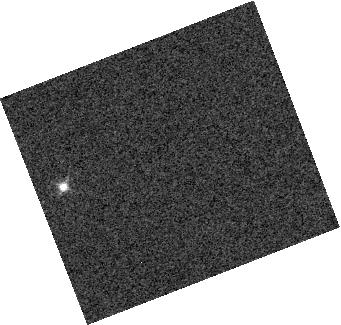
Target: 2MASS-J16241436+0029158
Instrument: WFC3/IR
Filter: F127M
Exposure: 1 min
Observation ID: hst_13280_02_wfc3_ir_f127m_ica702

Evolution of heterogeneous cloud structure through the T dwarf sequence (PI: Buenzli, Esther)

We propose to use time-resolved grism observations of three spectroscopically-variable T dwarfs to test theoretical models of cloud evolution in cool brown dwarfs. The overall spectral evolution of brown dwarfs is driven by two main factors: changes in temperatures and changes in the cloud structure. Models predict that the drastic change in spectral characteristics between L and T dwarfs stems primarily from cloud dispersal, either through hole growth or thinning due to rainout. We have used the WFC3 IR grism to carry out the first successful spectroscopic variability study of brown dwarfs with intriguing results: two T2 dwarfs show evidence for a mixed thick and thin cloud structure, but no cloud holes; a T6 dwarf exhibits multiple out-of-phase variable components, with the phase lag correlating with the pressure probed at that wavelength. Do these results show a systematic pattern of cloud evolution? To further probe this complex behavior, we propose to expand coverage to a broader range of spectral types. We target 3 T dwarfs (T3.5, T4.5, T6) that are identified as spectroscopic variables from our SNAP survey. We will combine time-resolved WFC3/G141 grism data with simultaneous Spitzer/IRAC photometry to follow their variability over a substantial fraction of a rotation period. We will get unique horizontal and vertical structure information by probing several pressure levels simultaneously. We can then compare the heterogeneous atmospheres of T dwarfs at three distinct cloud dissipation stages for two objects each: the still cloudy T2s, the T4s near the end of the L/T transition, and the T6s, where silicate clouds should have disappeared but new clouds may appear.